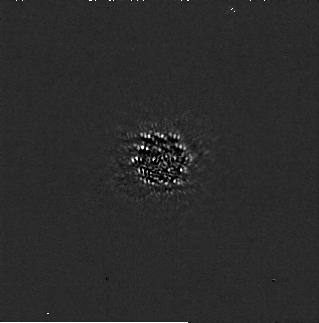
Target: G-122-49. Instrument: NIRCAM/CORON. Filter: F200W+MASKRND. Exposure: 2.6 h. Observation ID: jw05497-c1001_t001_nircam_f200w-maskrnd-sub320a335r

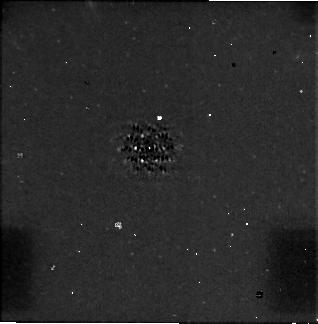
Target: G-122-49. Instrument: NIRCAM/CORON. Filter: F444W+MASKRND. Exposure: 2.6 h. Observation ID: jw05497-c1001_t001_nircam_f444w-maskrnd-sub320a335r

Resolving the Radio Riddle: Unveiling the Origins of Radio Emission in a Red Dwarf and its Wide-Orbit Companion (PI: Stefansson, Gudmundur)

Detection of radio emission due to the electron cyclotron maser instability (ECMI) is likely the only viable way to measure exoplanets' magnetic fields. Because ECMI from exoplanets has not yet been detected we have no empirical knowledge of their magnetic fields. Radio observations of GJ 1151, a 5 Gyr M5 star at 8 parsec, revealed an unexpected ECMI signature. In the absence of known massive planets around GJ 1151 capable of emitting this signature, the emission was originally attributed to star-planet interaction with a short-period planet. Subsequent radial velocity (RV) measurements excluded this hypothesis, but revealed an RV trend suggestive of a distant gas giant or brown dwarf companion. Is this the coveted radio-emitting exoplanet? To answer this question, we propose the 'Resolving the Radio Riddle' program to obtain 3 hours of JWST/NIRCam coronagraphy observations of GJ 1151 with the F200W and F444W filters, which would be sensitive to companions down to 3 Mjup from 3-25 AU. The companion is expected to be cool (200K-350 K depending on its mass), making JWST the only instrument capable to detect the companion down to planetary mass regimes. Through combining the proposed NIRCam observations with the available RVs, we will be able to measure the dynamical mass of the companion, and inform evolutionary models that lack observational constraints at these ages. We will for the first time confirm radio emission of a planetary mass companion, provide the first empirical test of dynamo scaling laws that predict exoplanetary magnetic fields, and open up the emerging field of radio astronomy to characterize exoplanets and substellar companions.